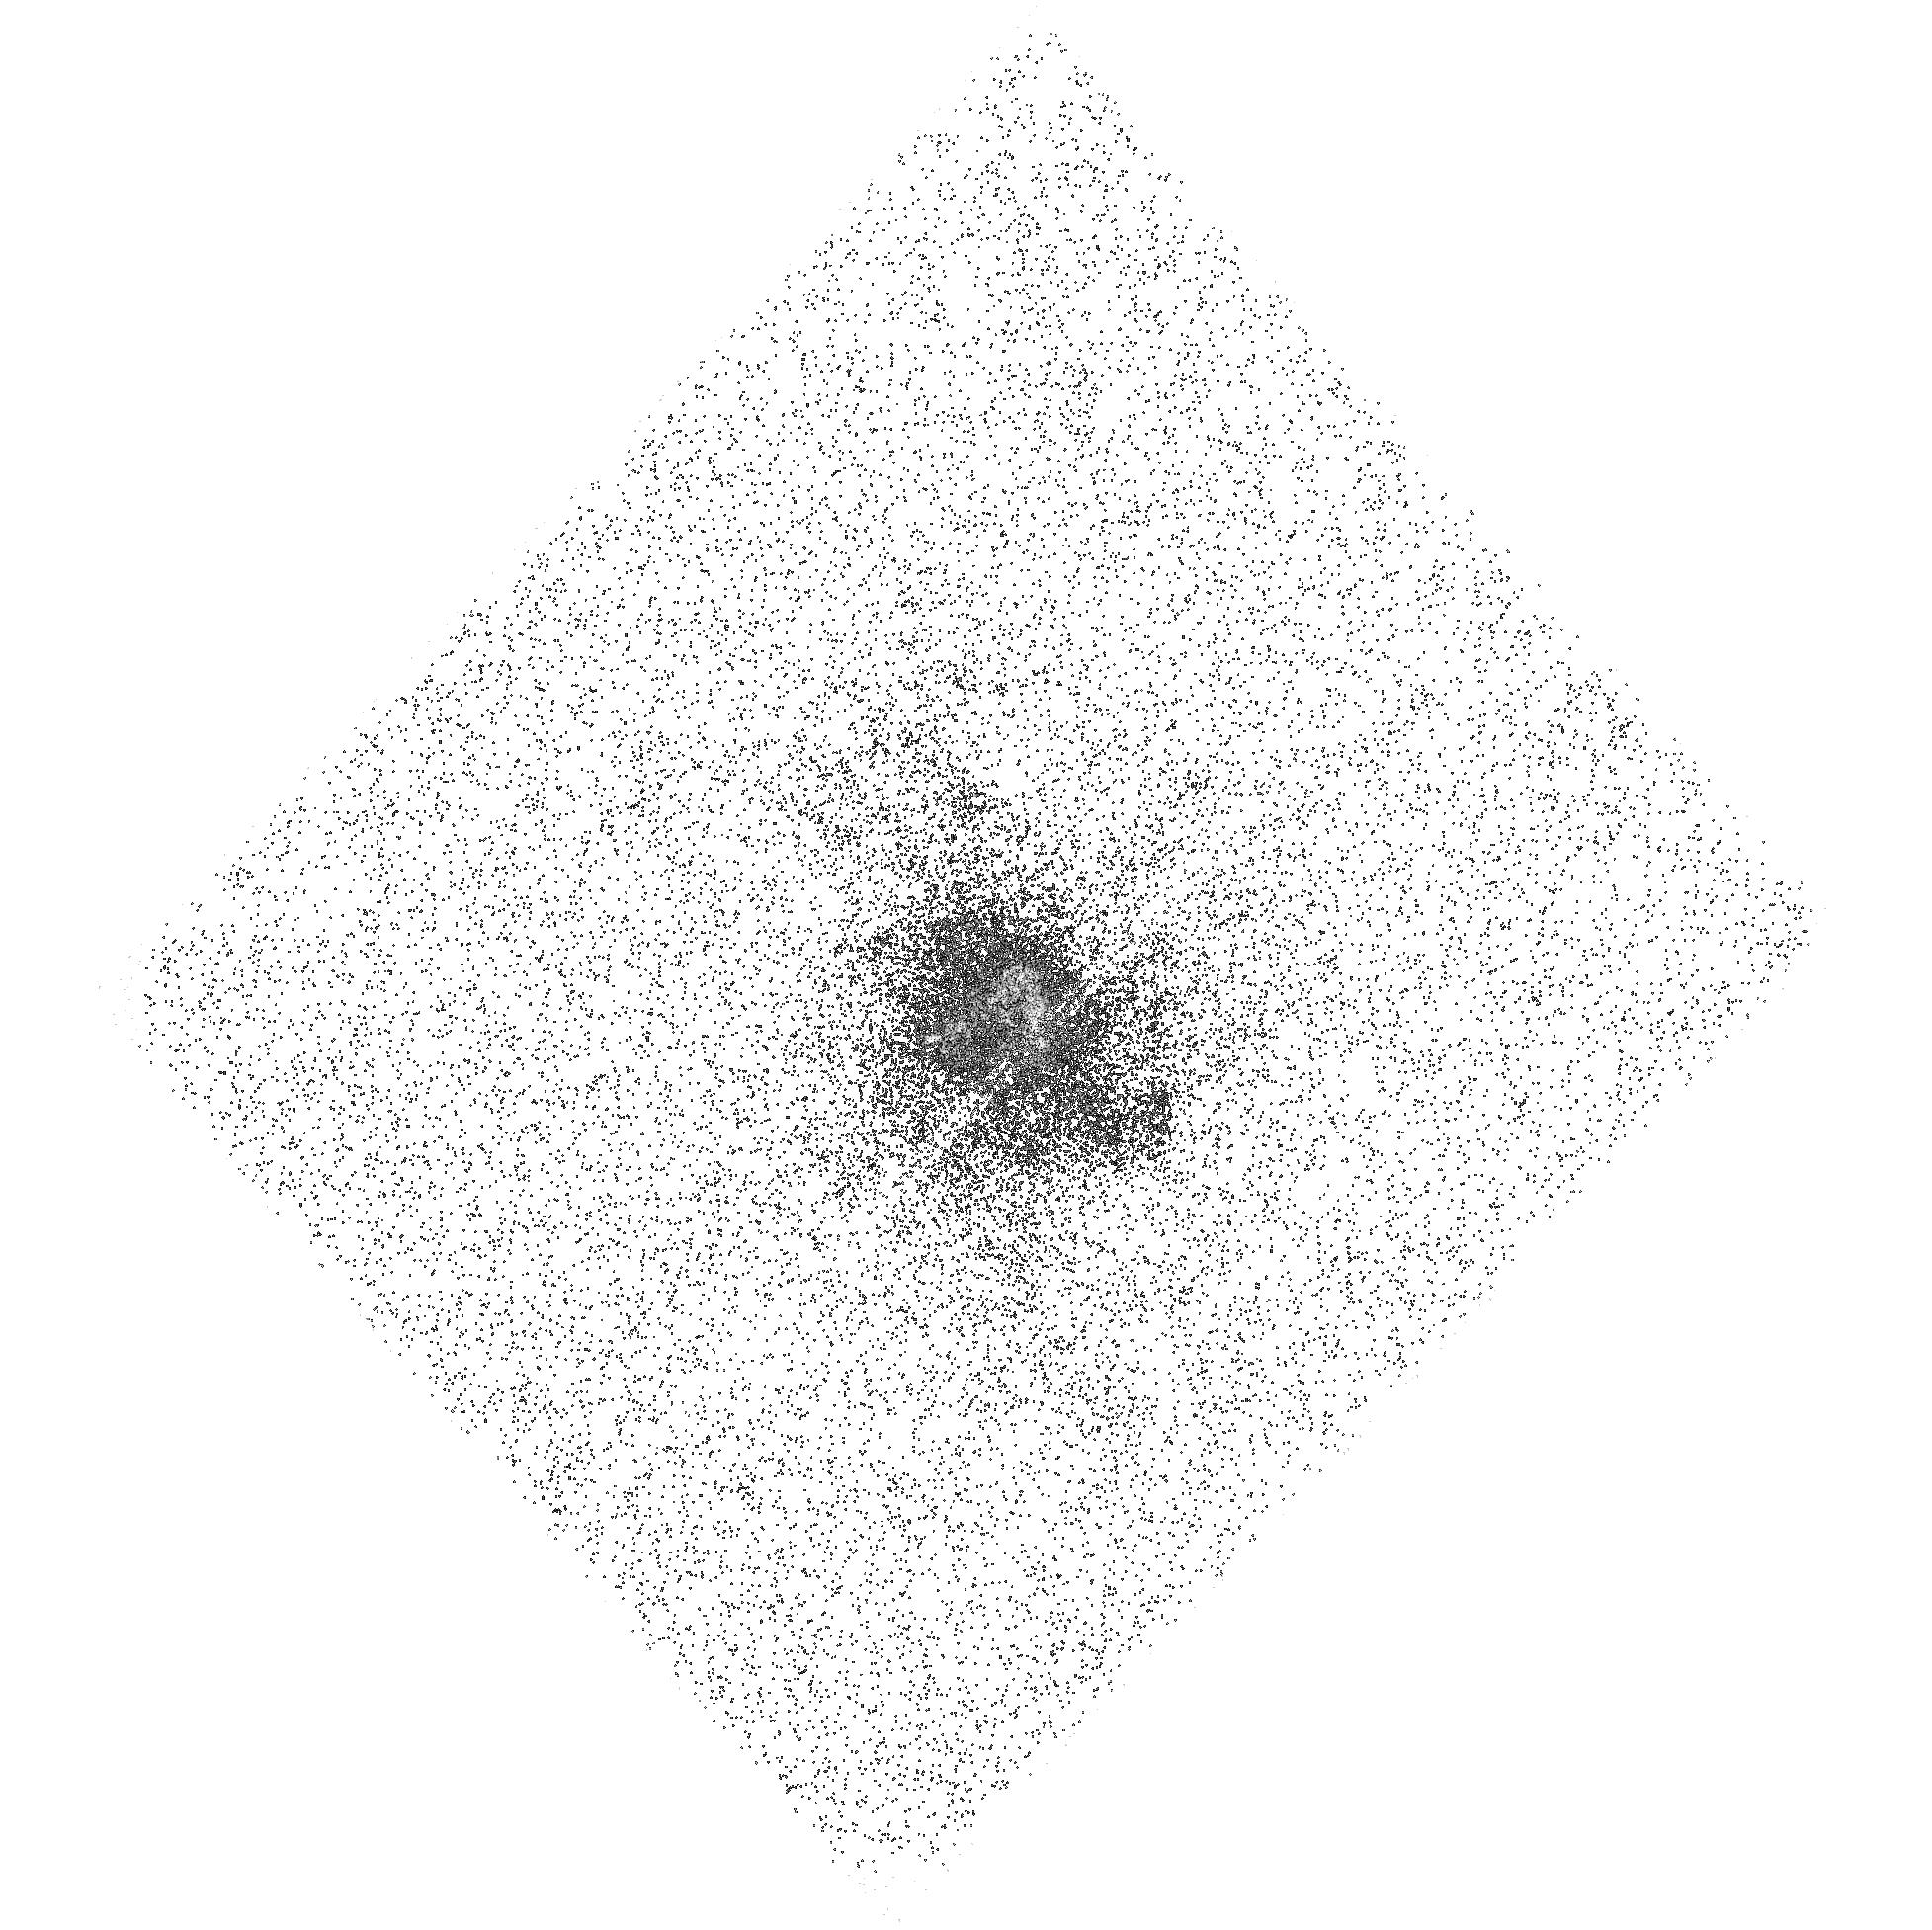
Target: ABELL-2597. Instrument: ACS/SBC. Filter: F150LP. Exposure: 22 min. Observation ID: hst_11681_05_acs_sbc_f150lp_jb4g05

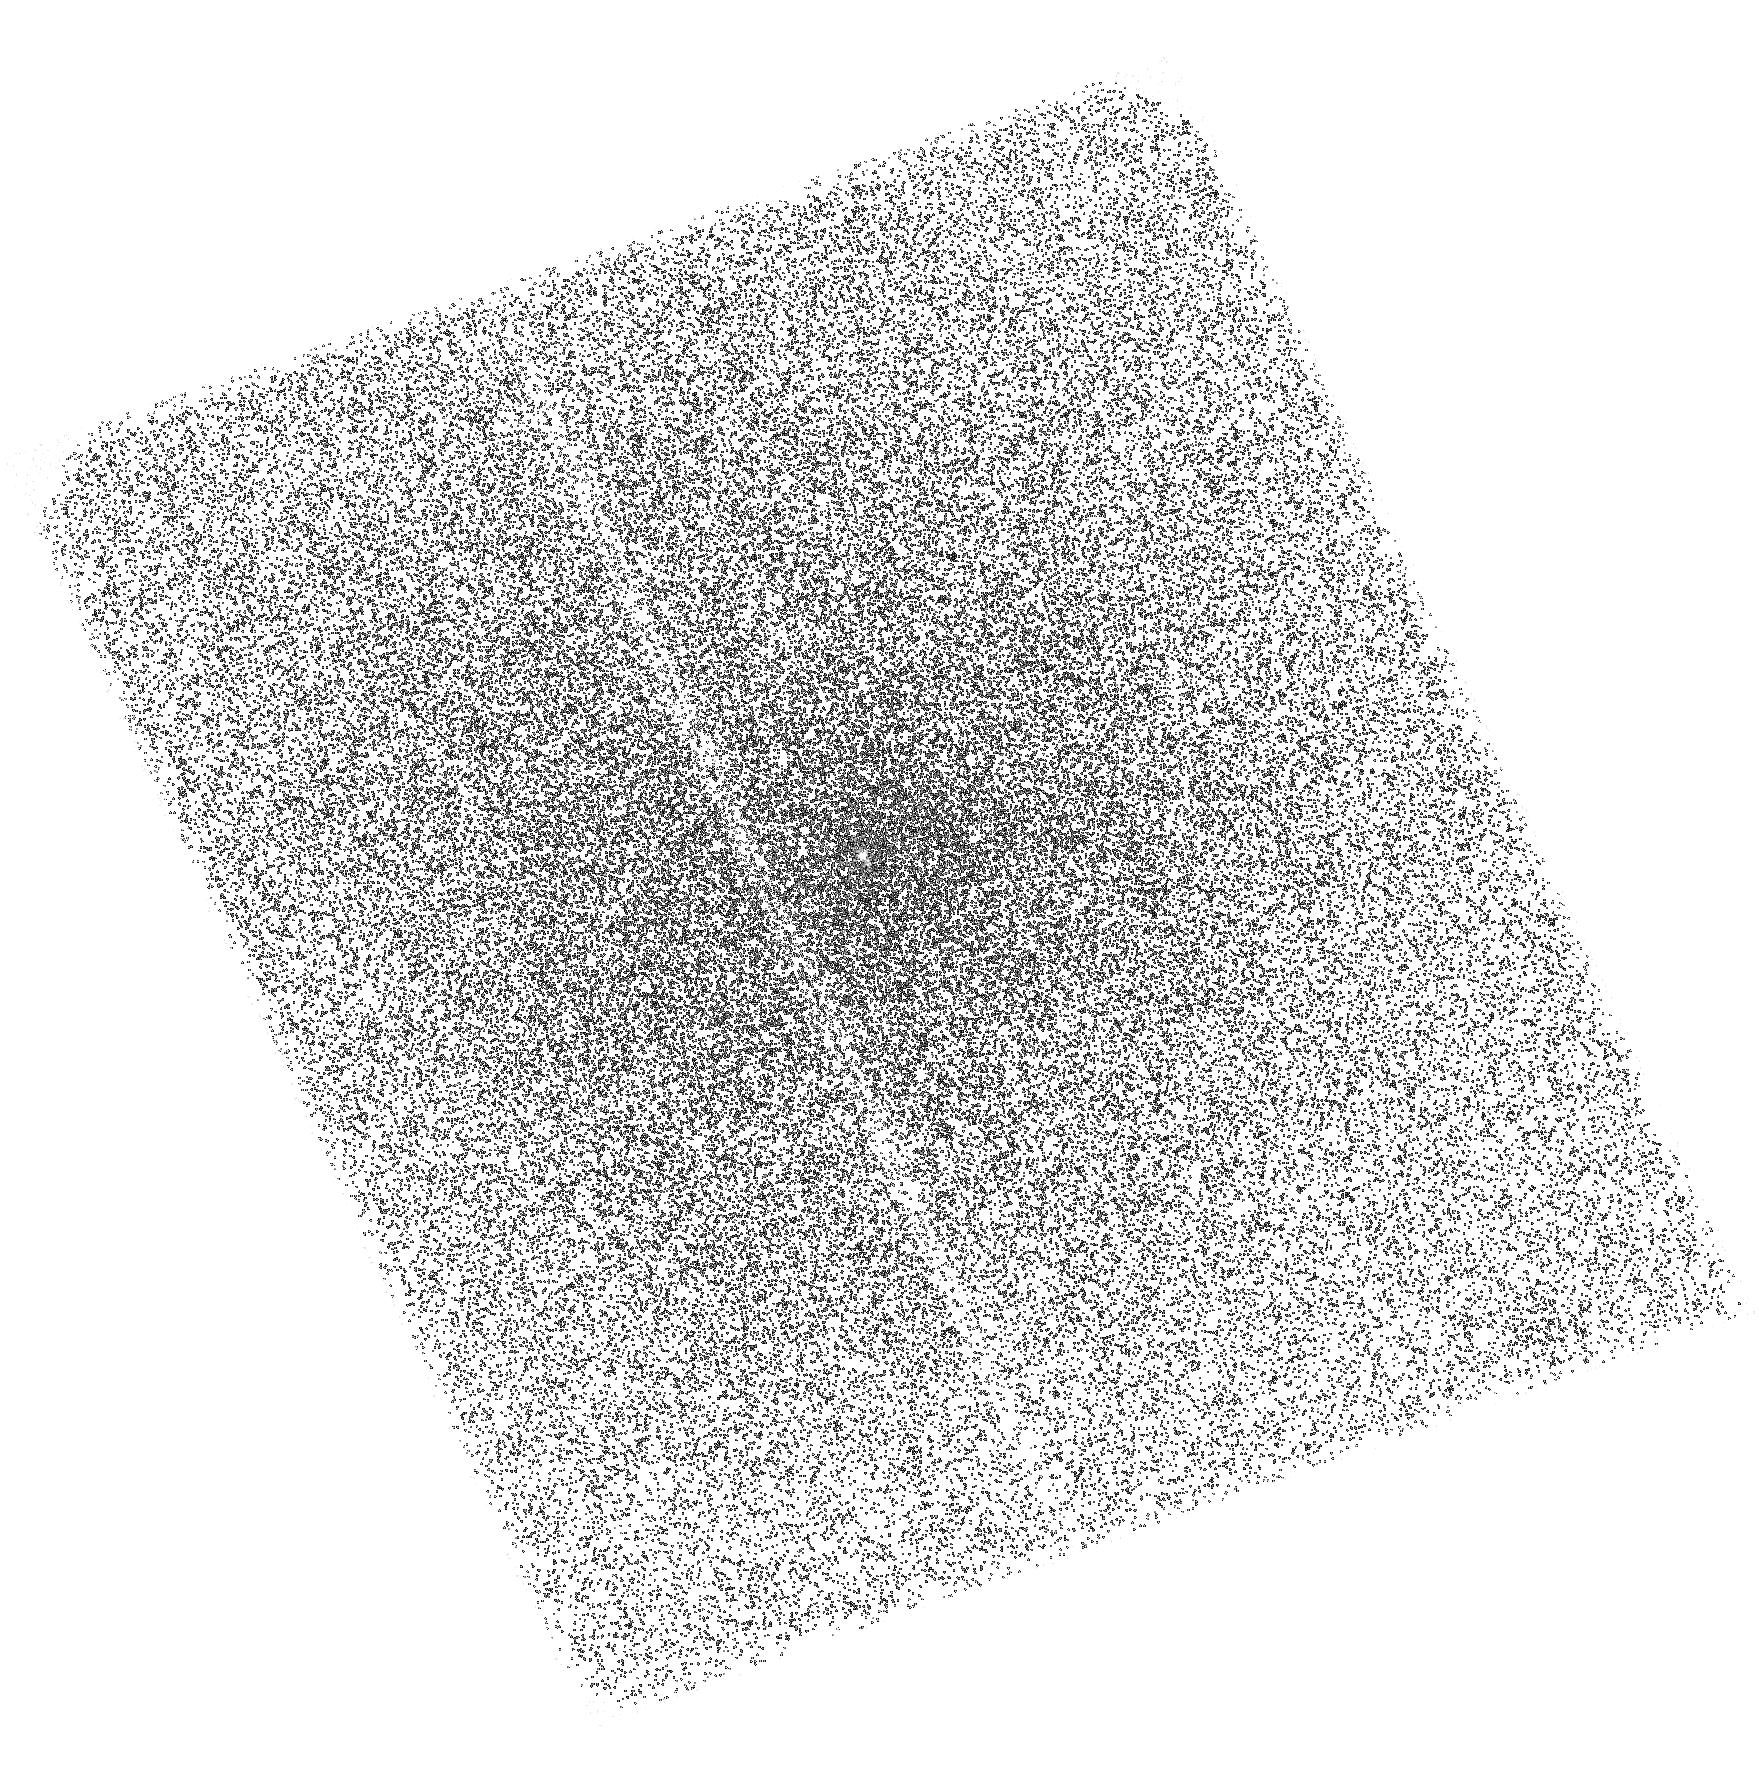
Target: NGC-4696. Instrument: ACS/SBC. Filter: F150LP. Exposure: 30 min. Observation ID: hst_11681_03_acs_sbc_f150lp_jb4g03

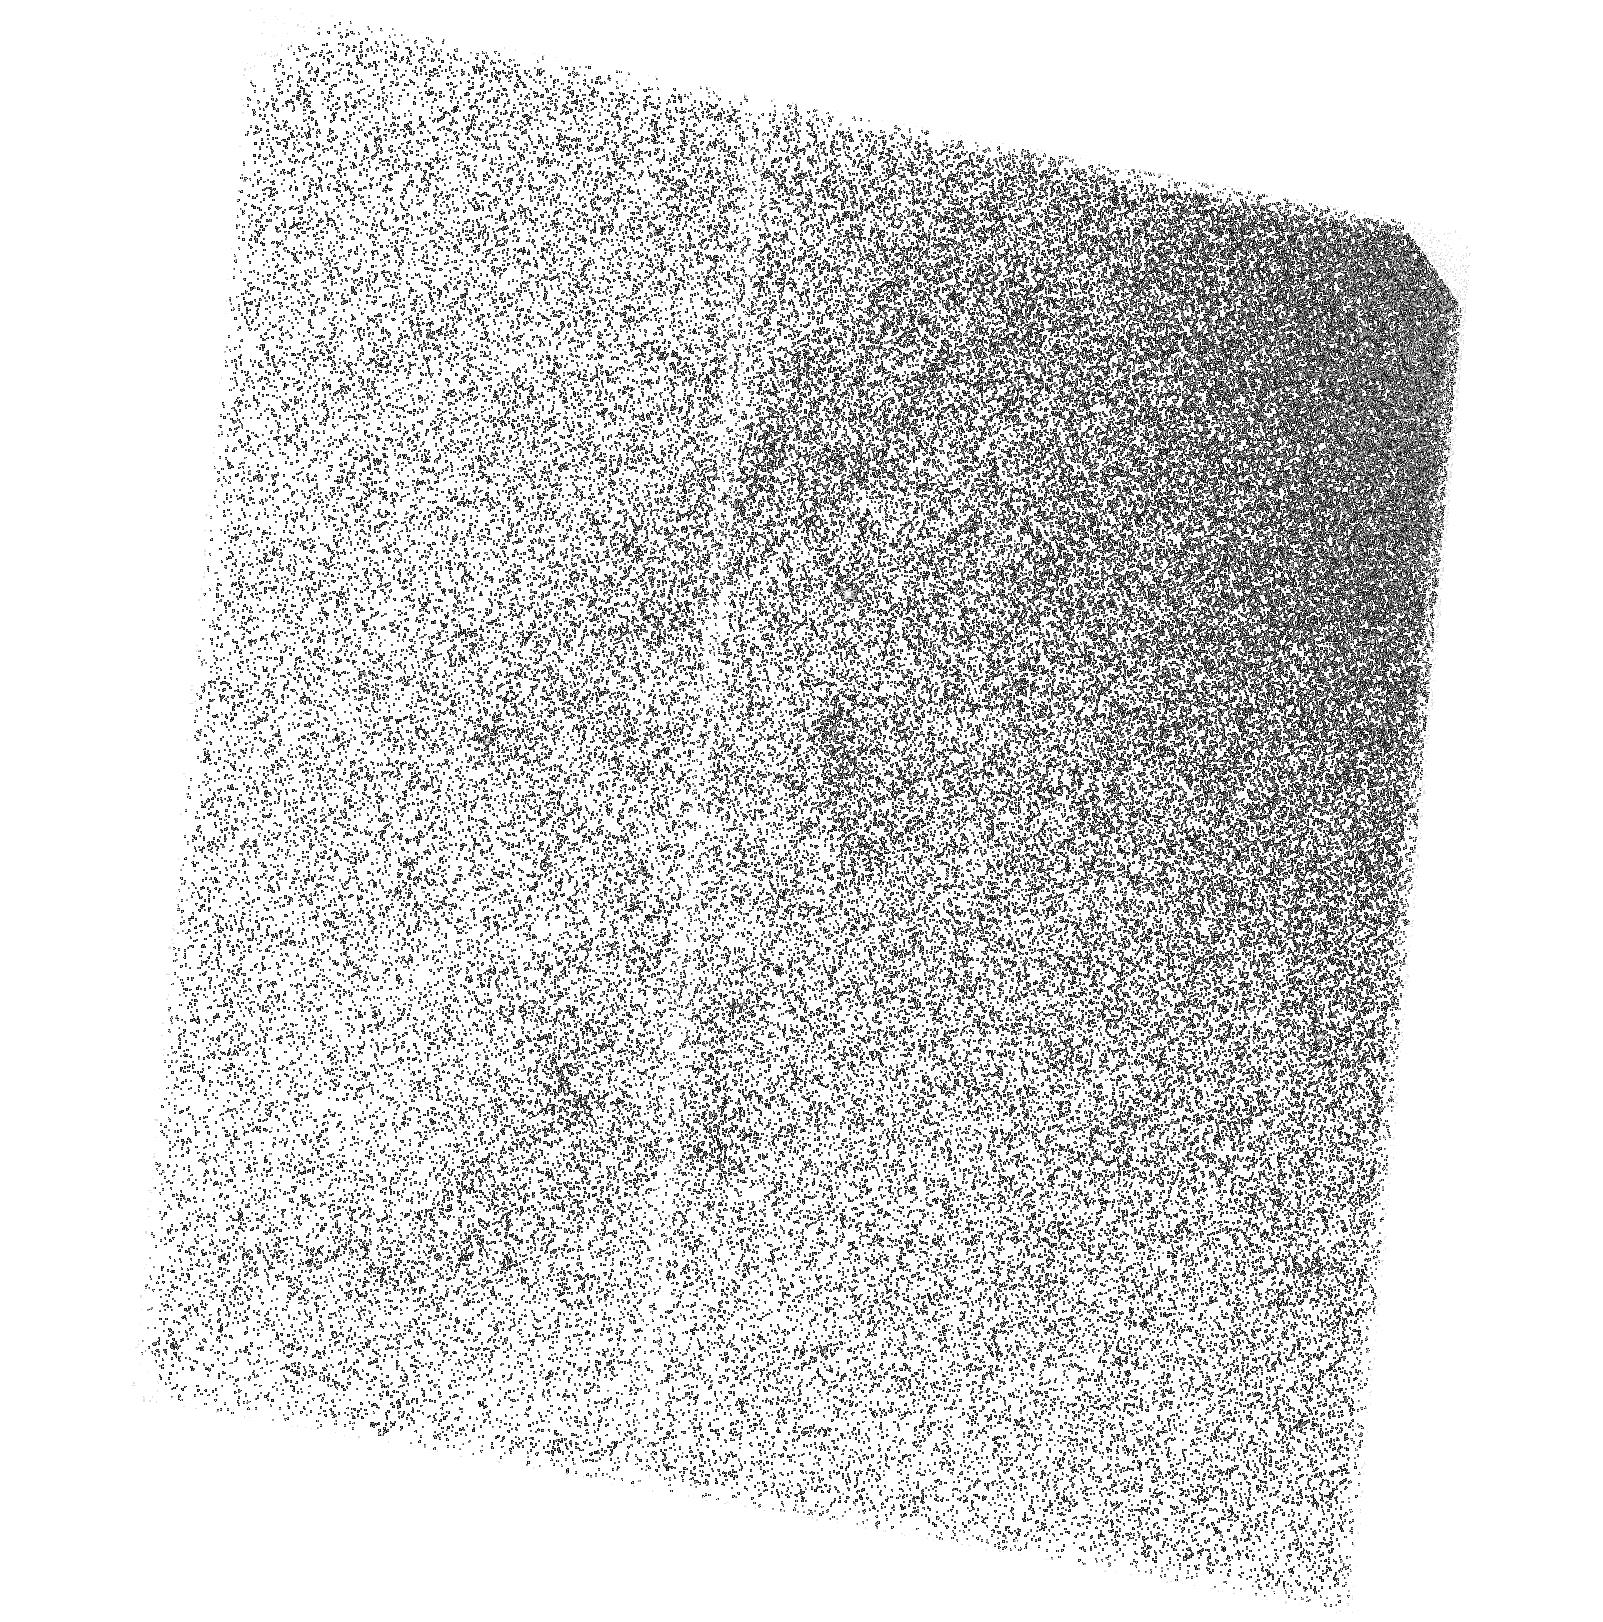
Target: M87-OUTER. Instrument: ACS/SBC. Filter: F150LP. Exposure: 27 min. Observation ID: hst_11681_02_acs_sbc_f150lp_jb4g02

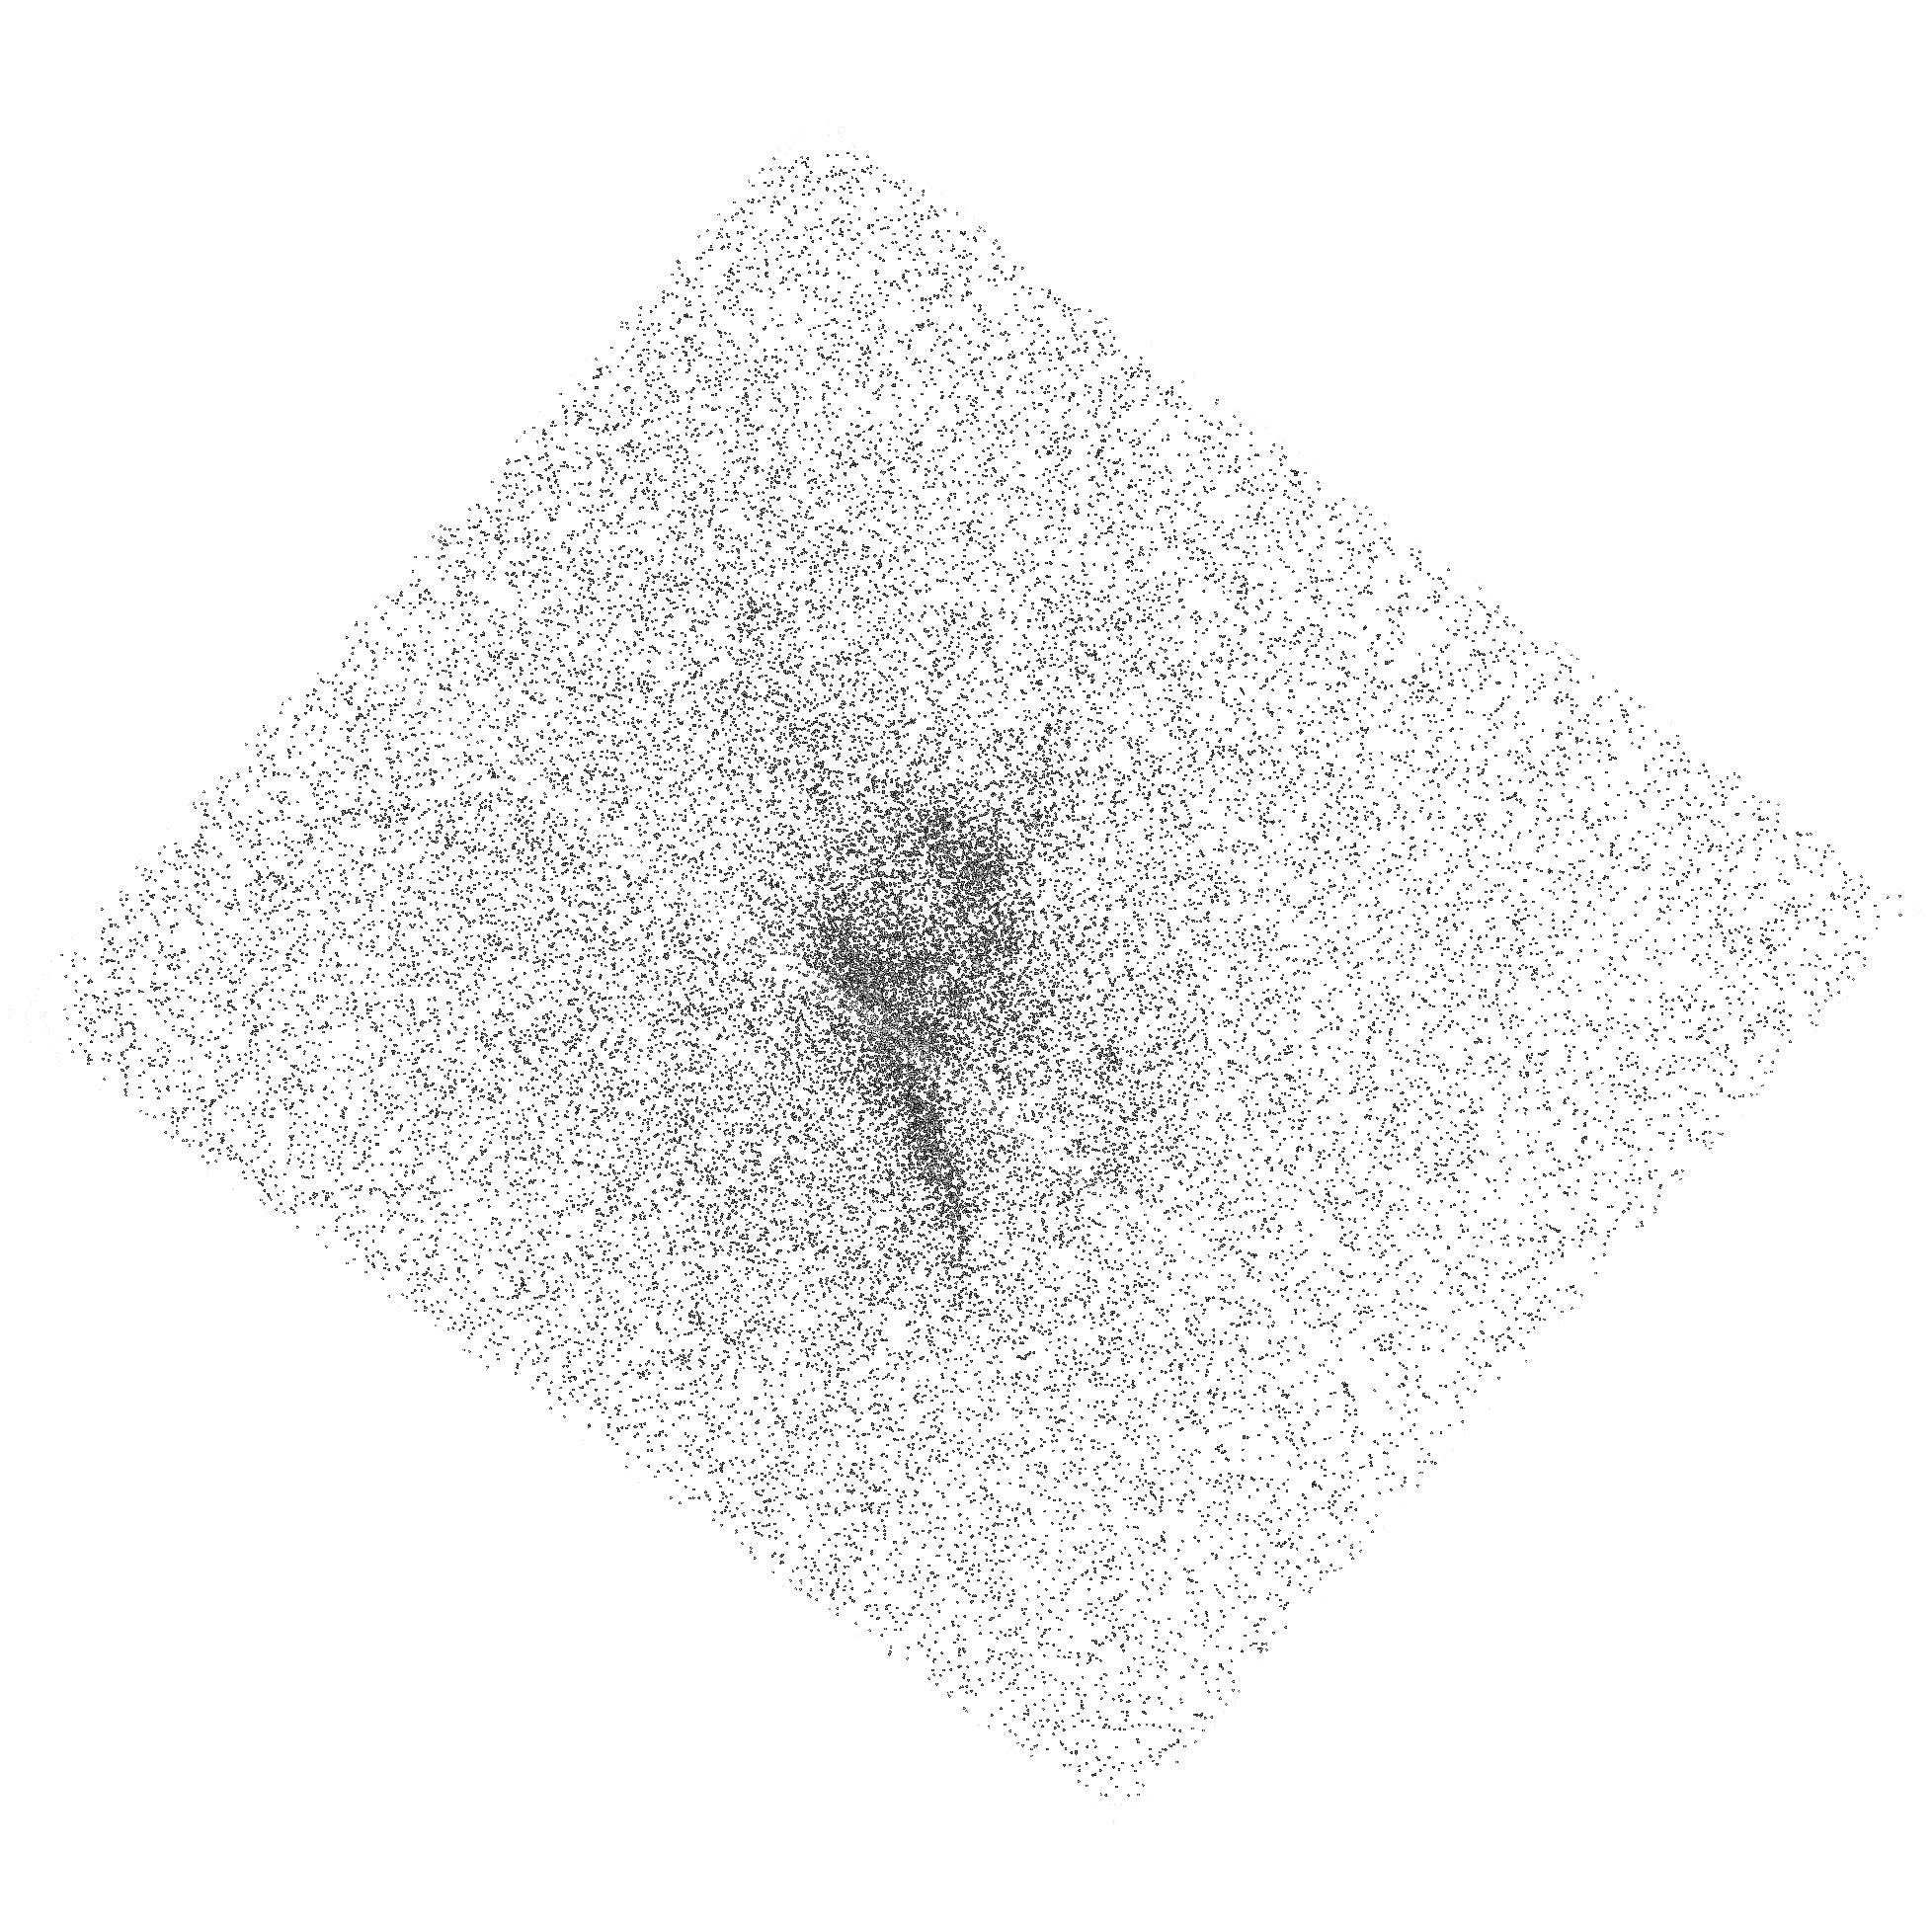
Target: ABELL-1795. Instrument: ACS/SBC. Filter: F165LP. Exposure: 22 min. Observation ID: hst_11681_04_acs_sbc_f165lp_jb4g04

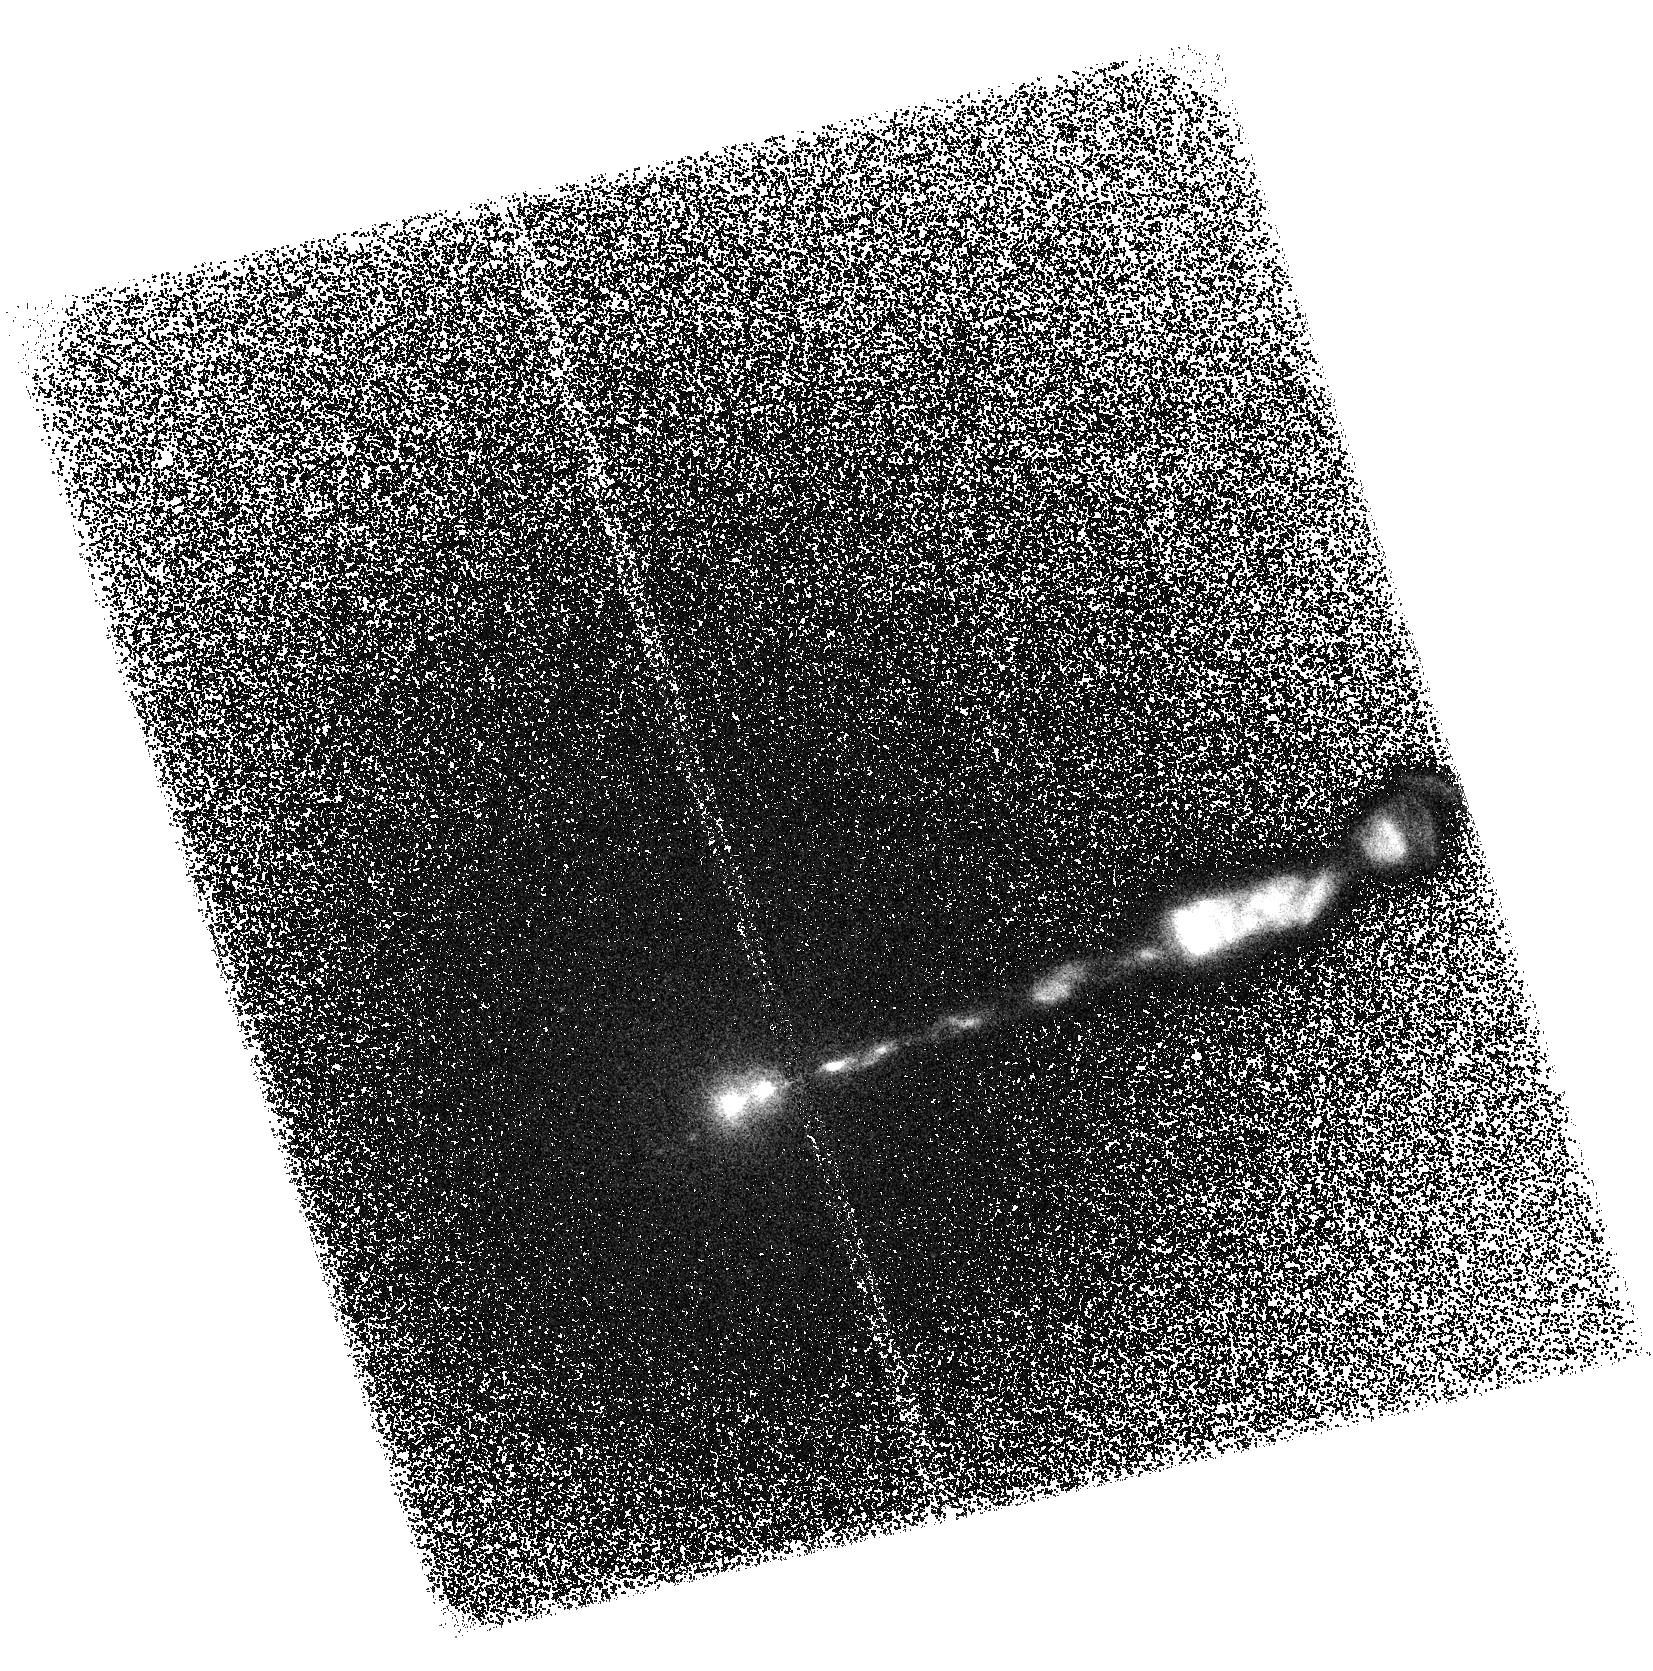
Target: M87-INNER. Instrument: ACS/SBC. Filter: F150LP. Exposure: 28 min. Observation ID: hst_11681_01_acs_sbc_f150lp_jb4g01

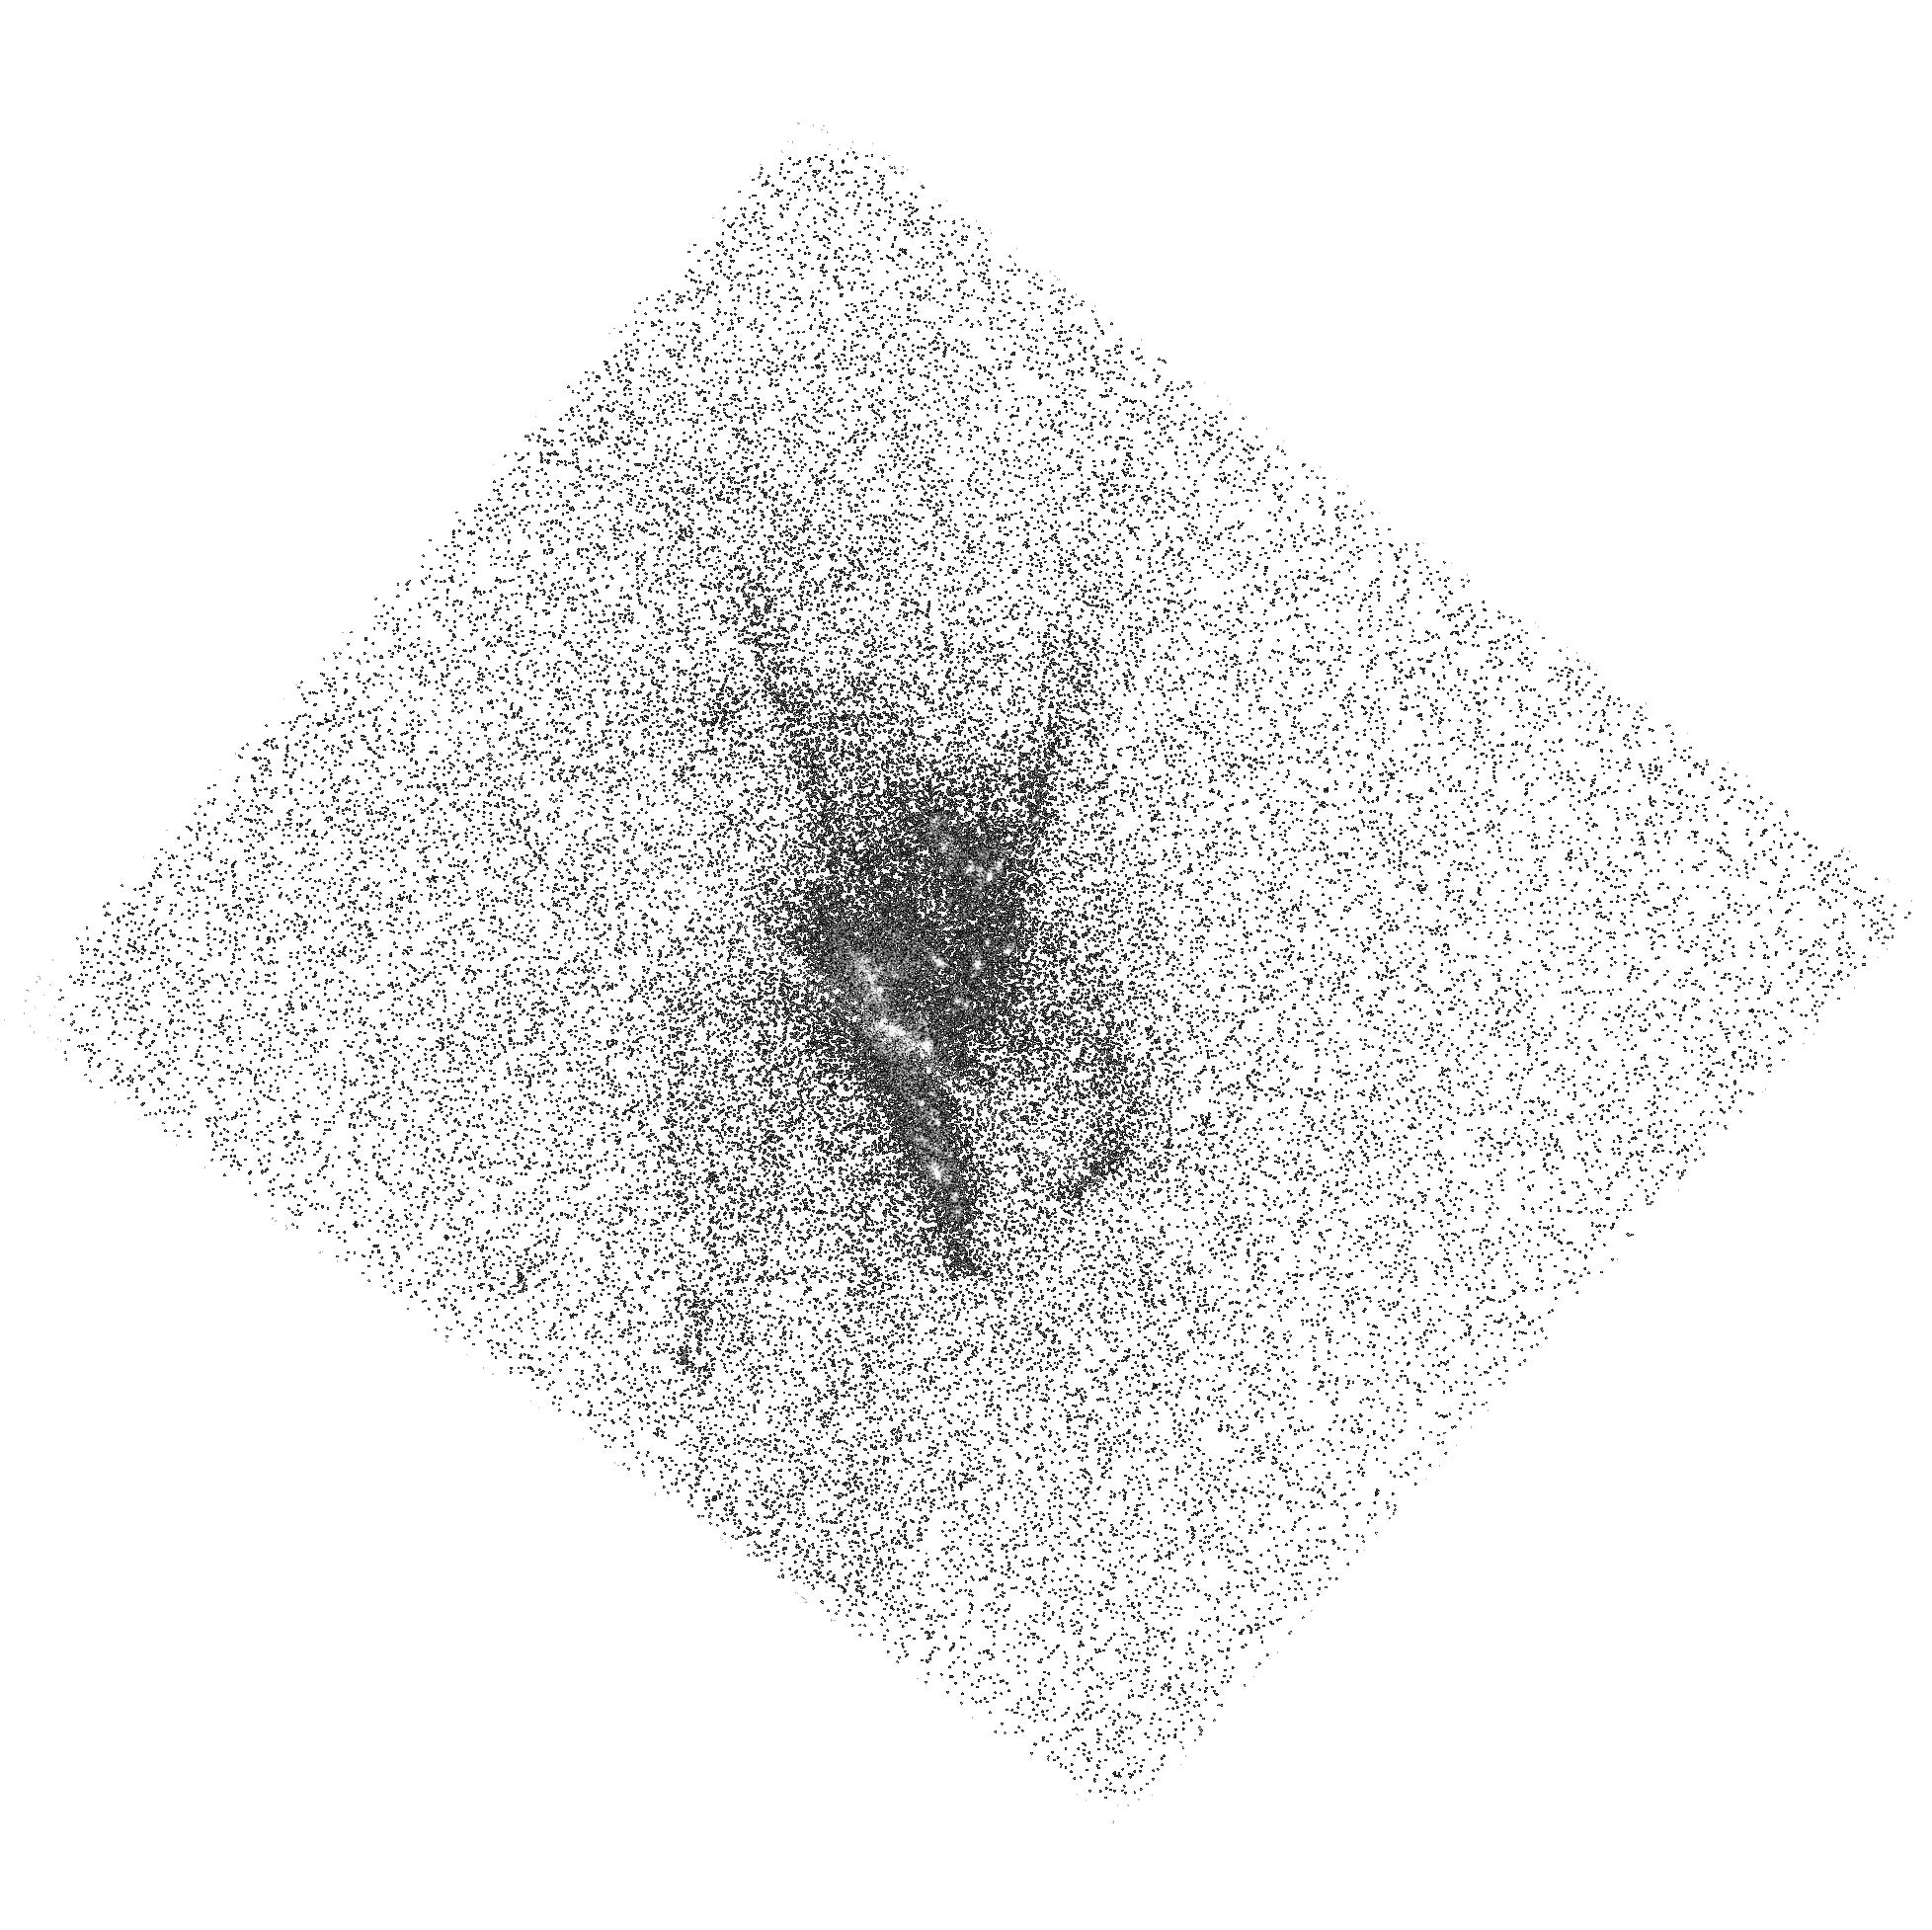
Target: ABELL-1795. Instrument: ACS/SBC. Filter: F150LP. Exposure: 22 min. Observation ID: hst_11681_04_acs_sbc_f150lp_jb4g04

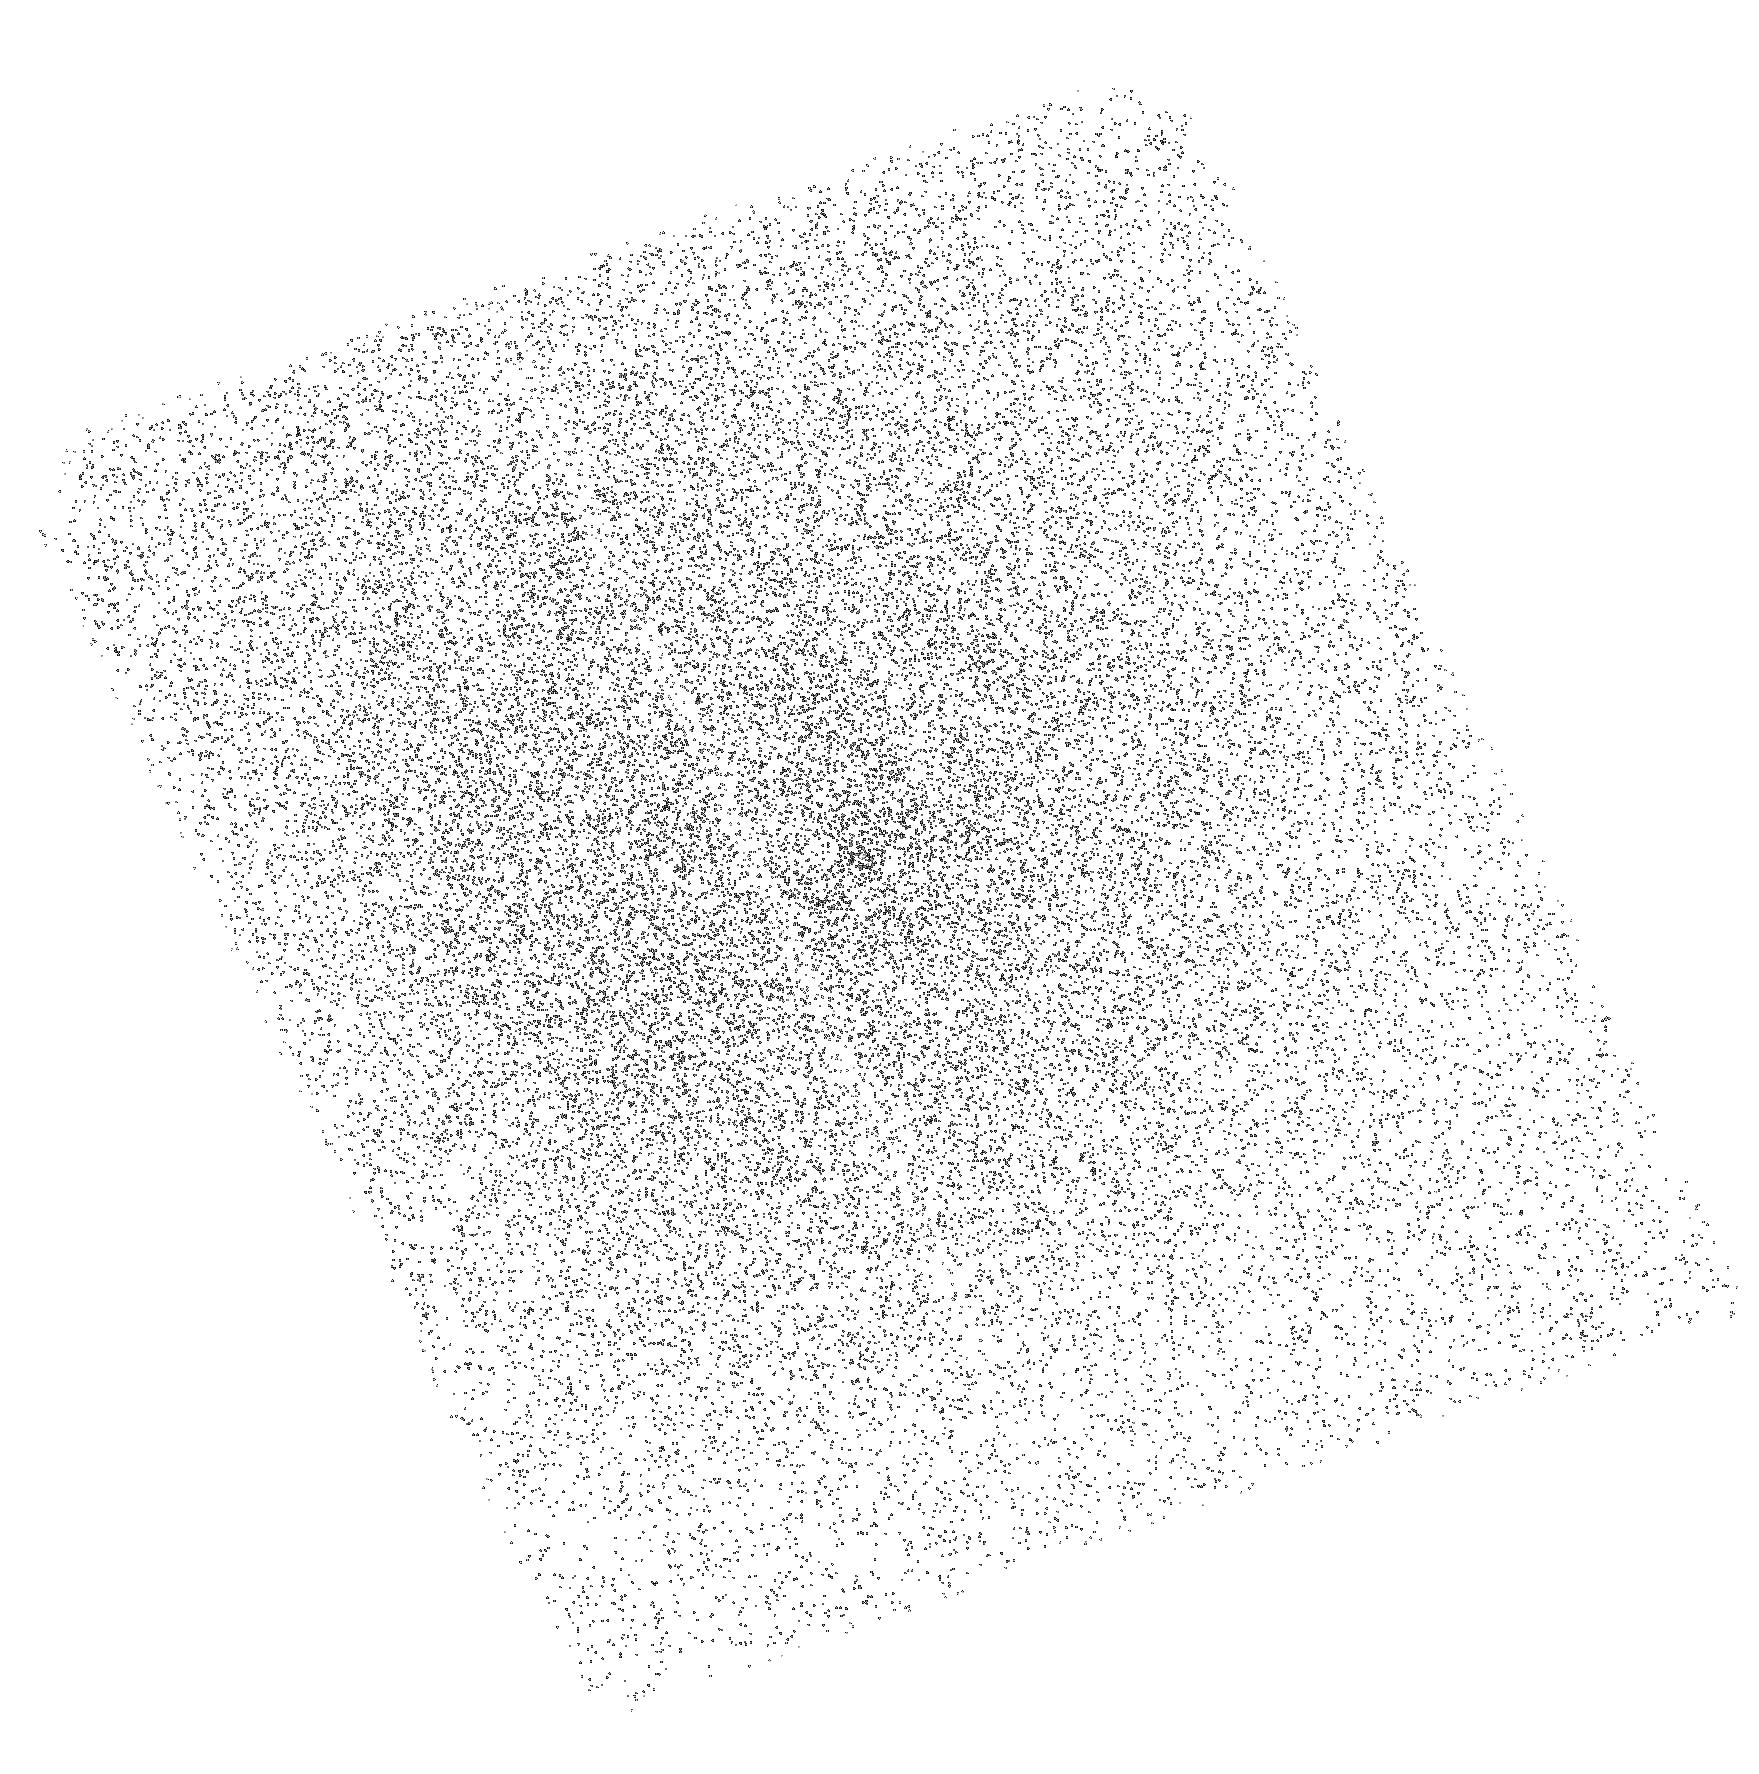
Target: NGC-4696. Instrument: ACS/SBC. Filter: F165LP. Exposure: 16 min. Observation ID: hst_11681_03_acs_sbc_f165lp_jb4g03

A Search for Ultraviolet Emission Filaments in Cool Core Clusters (PI: Sparks, William B.)

We propose to use ACS SBC imaging to seek ultraviolet CIV emission filaments in clusters of galaxies exhibiting strong cool-core X-ray emission and optical line emission filaments. These short observations are crafted to test thermal conduction models for the filament excitation, and can significantly impact our understanding of the overall physical processes dominant in the galaxy cluster ISM.